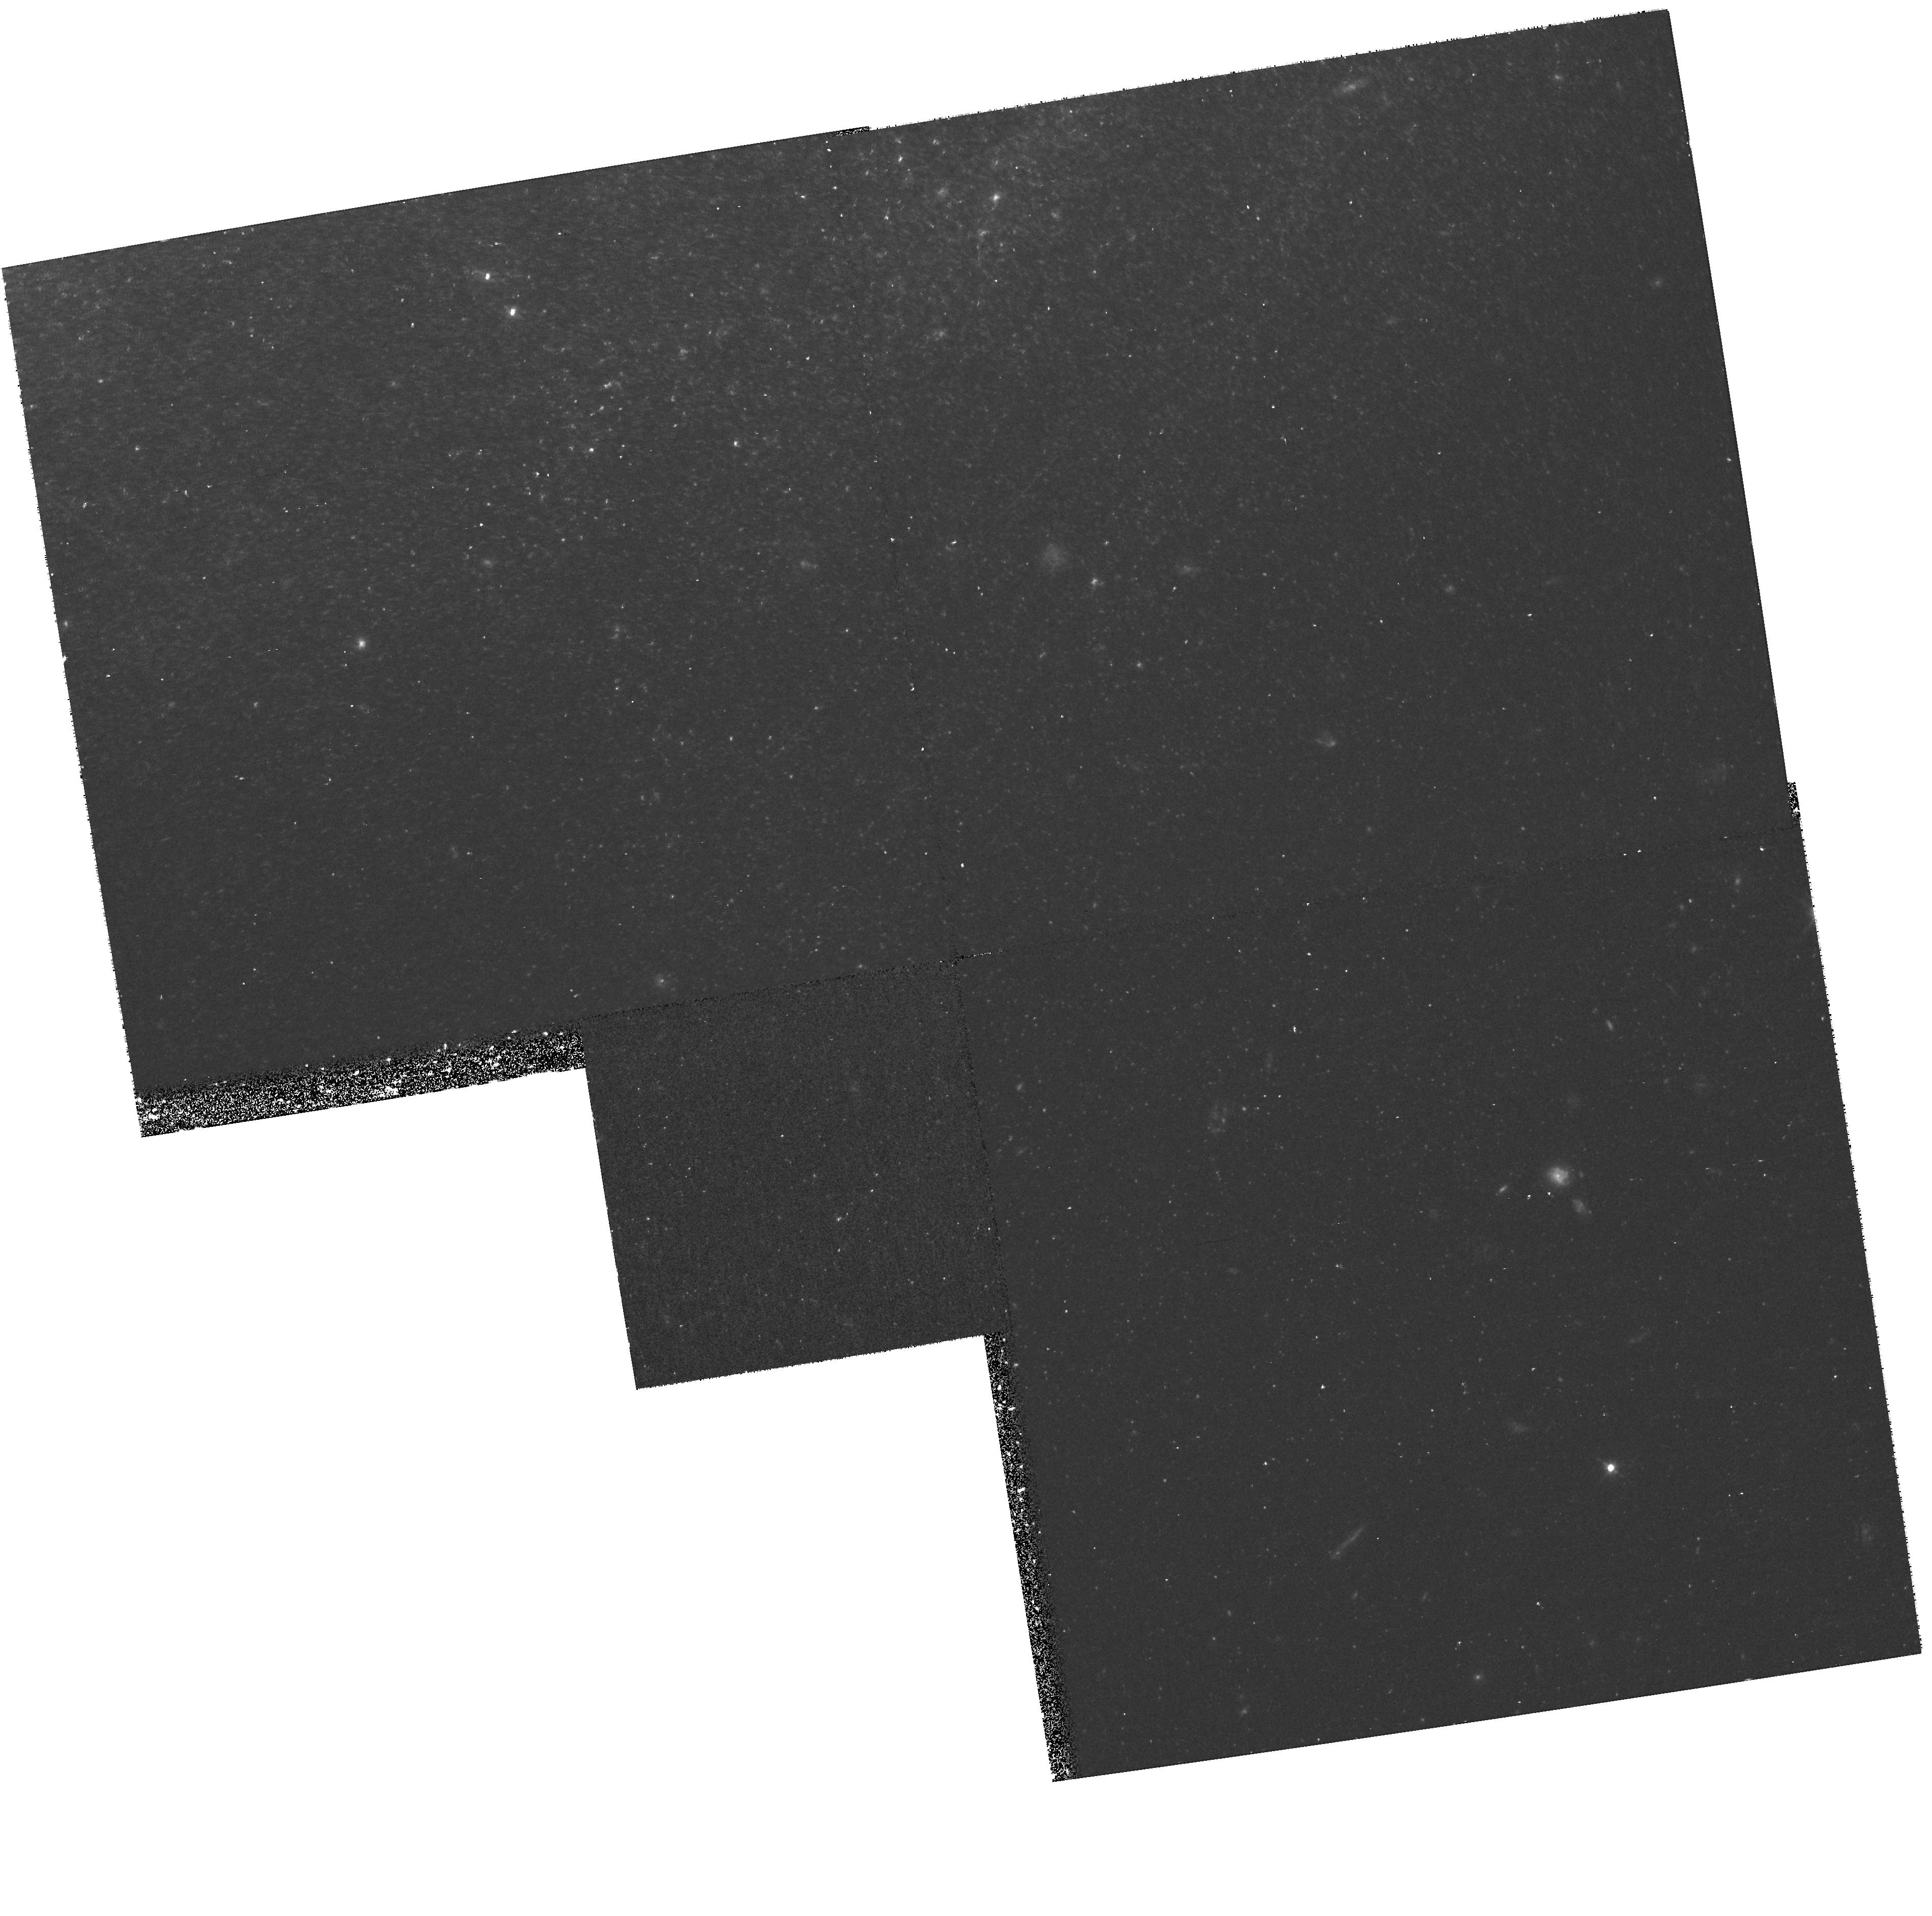
Target: IC4182-OFF
Instrument: WFPC2/PC
Filter: F555W
Exposure: 43 min
Observation ID: hst_8584_09_wfpc2_pc_f555w_u66w09

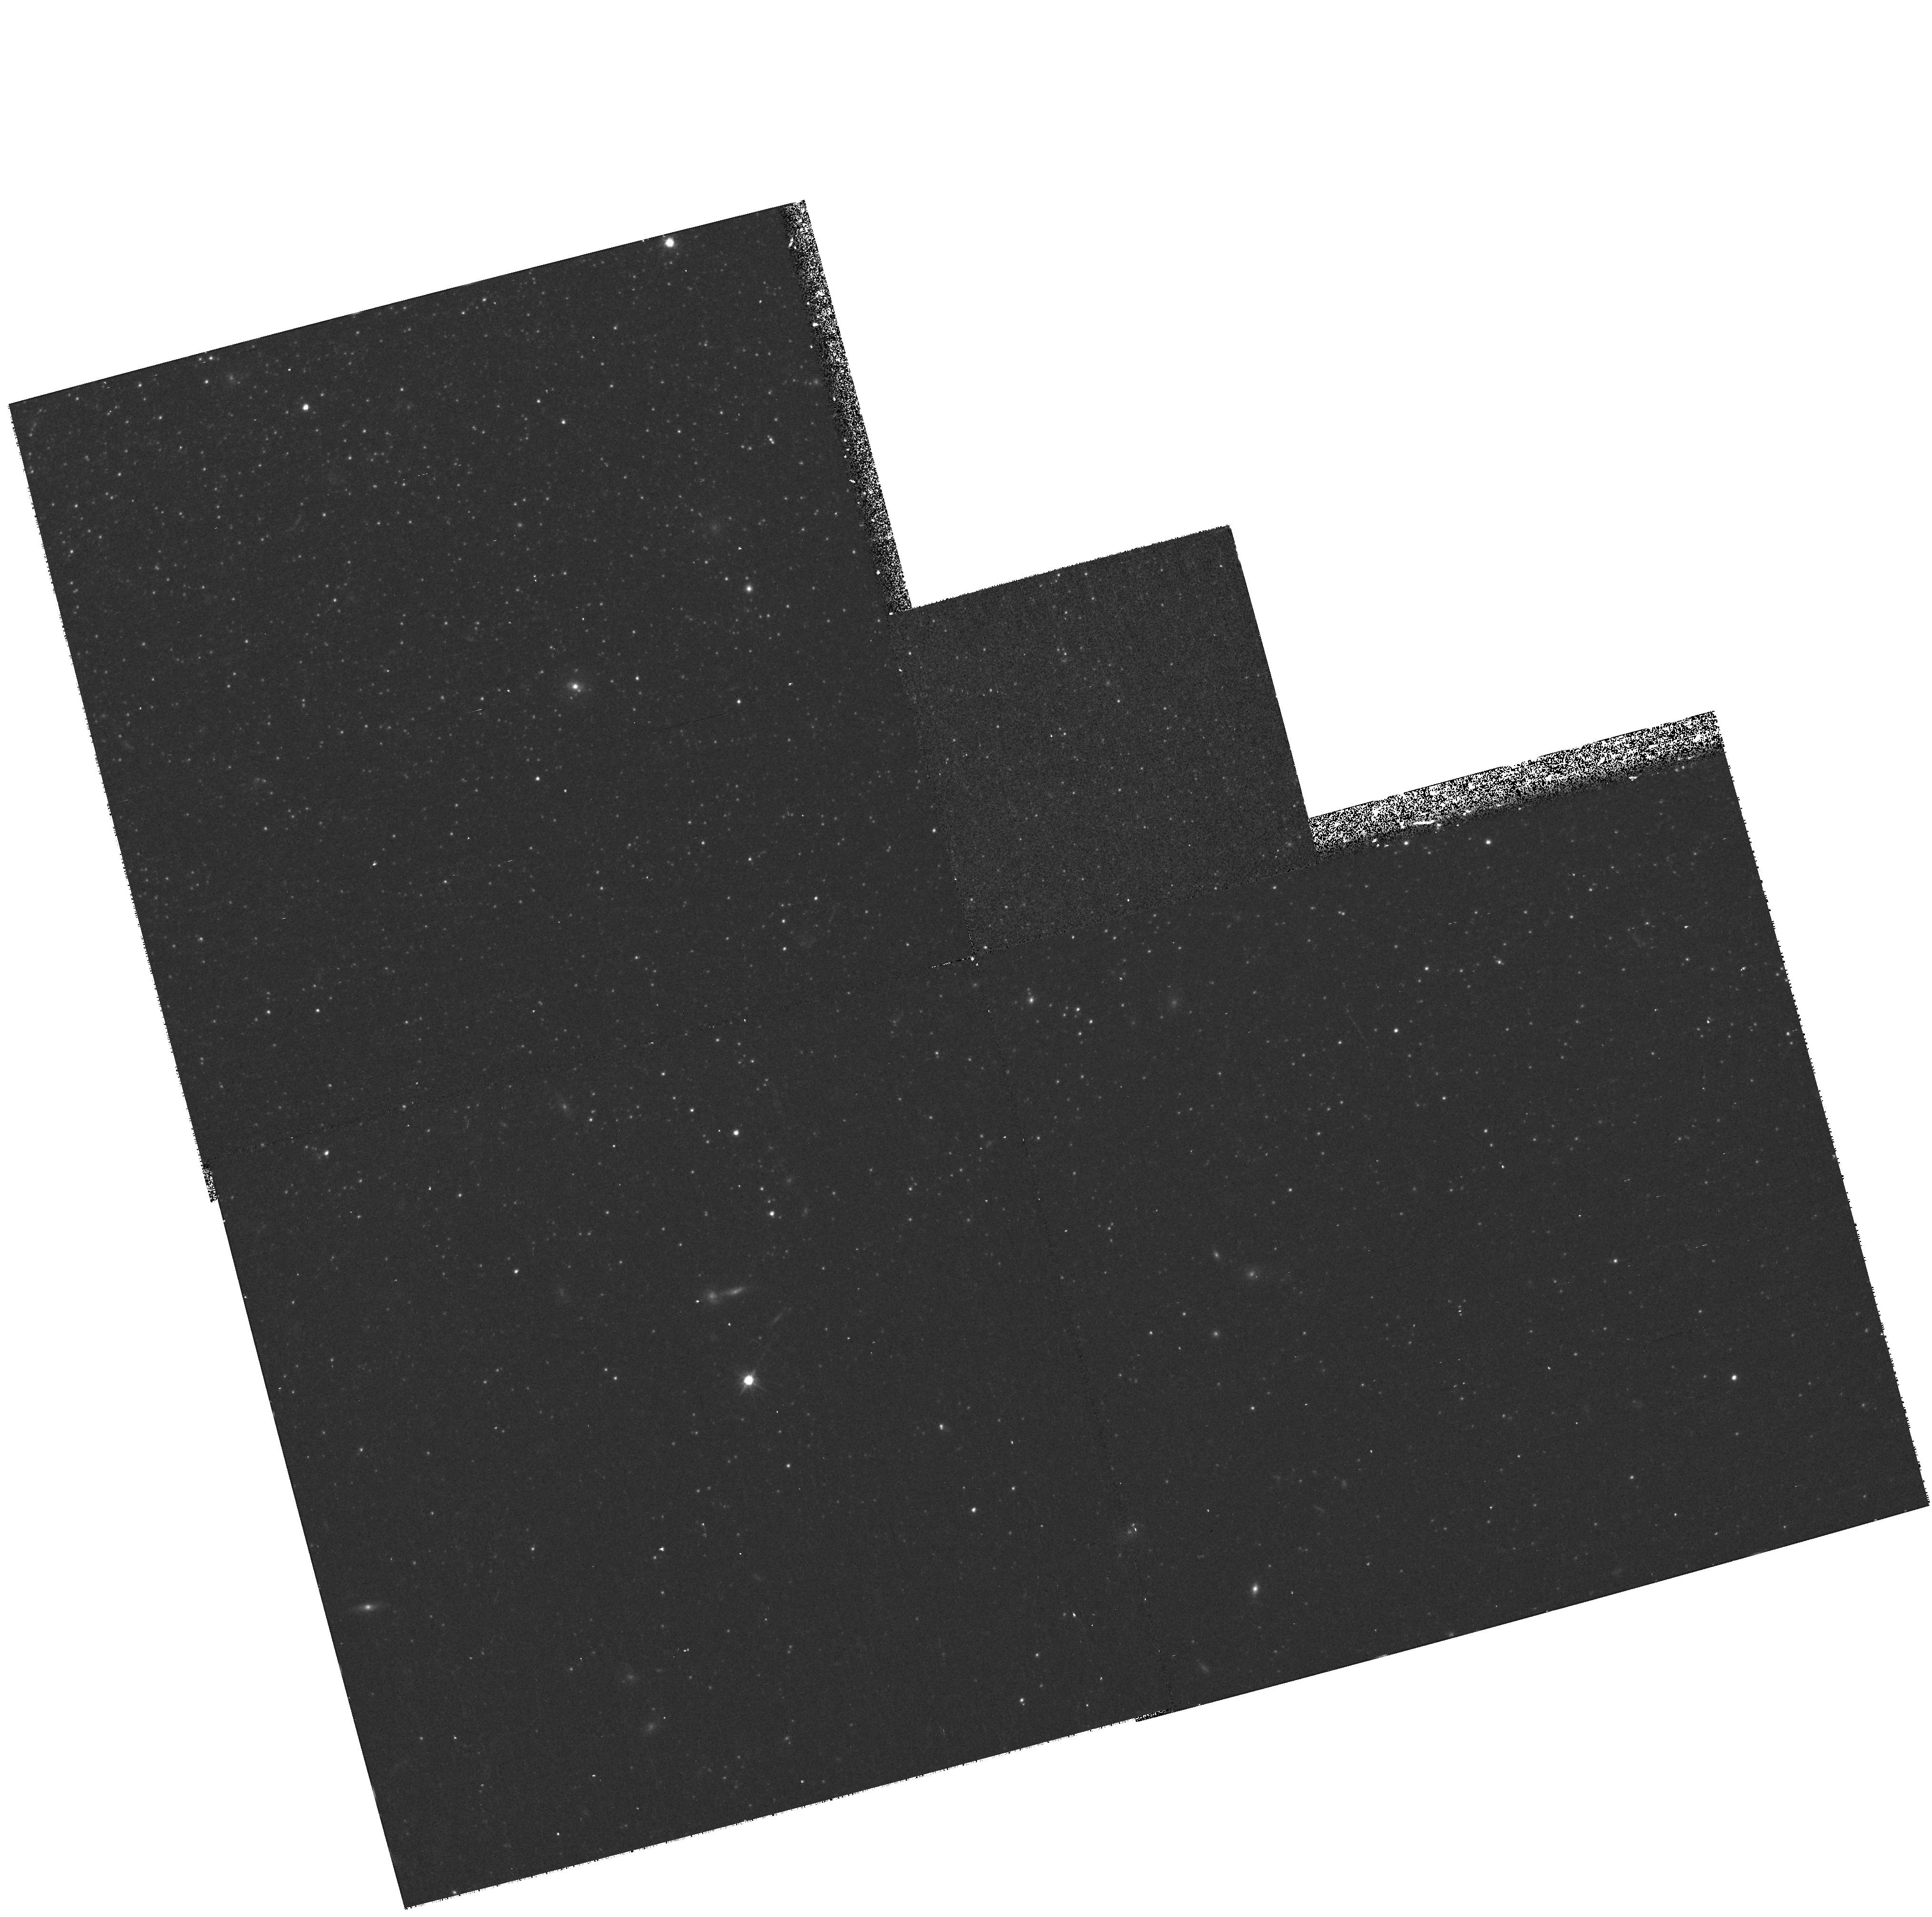
Target: NGC300-OFF
Instrument: WFPC2/PC
Filter: F814W
Exposure: 17 min
Observation ID: hst_8584_02_wfpc2_pc_f814w_u66w02

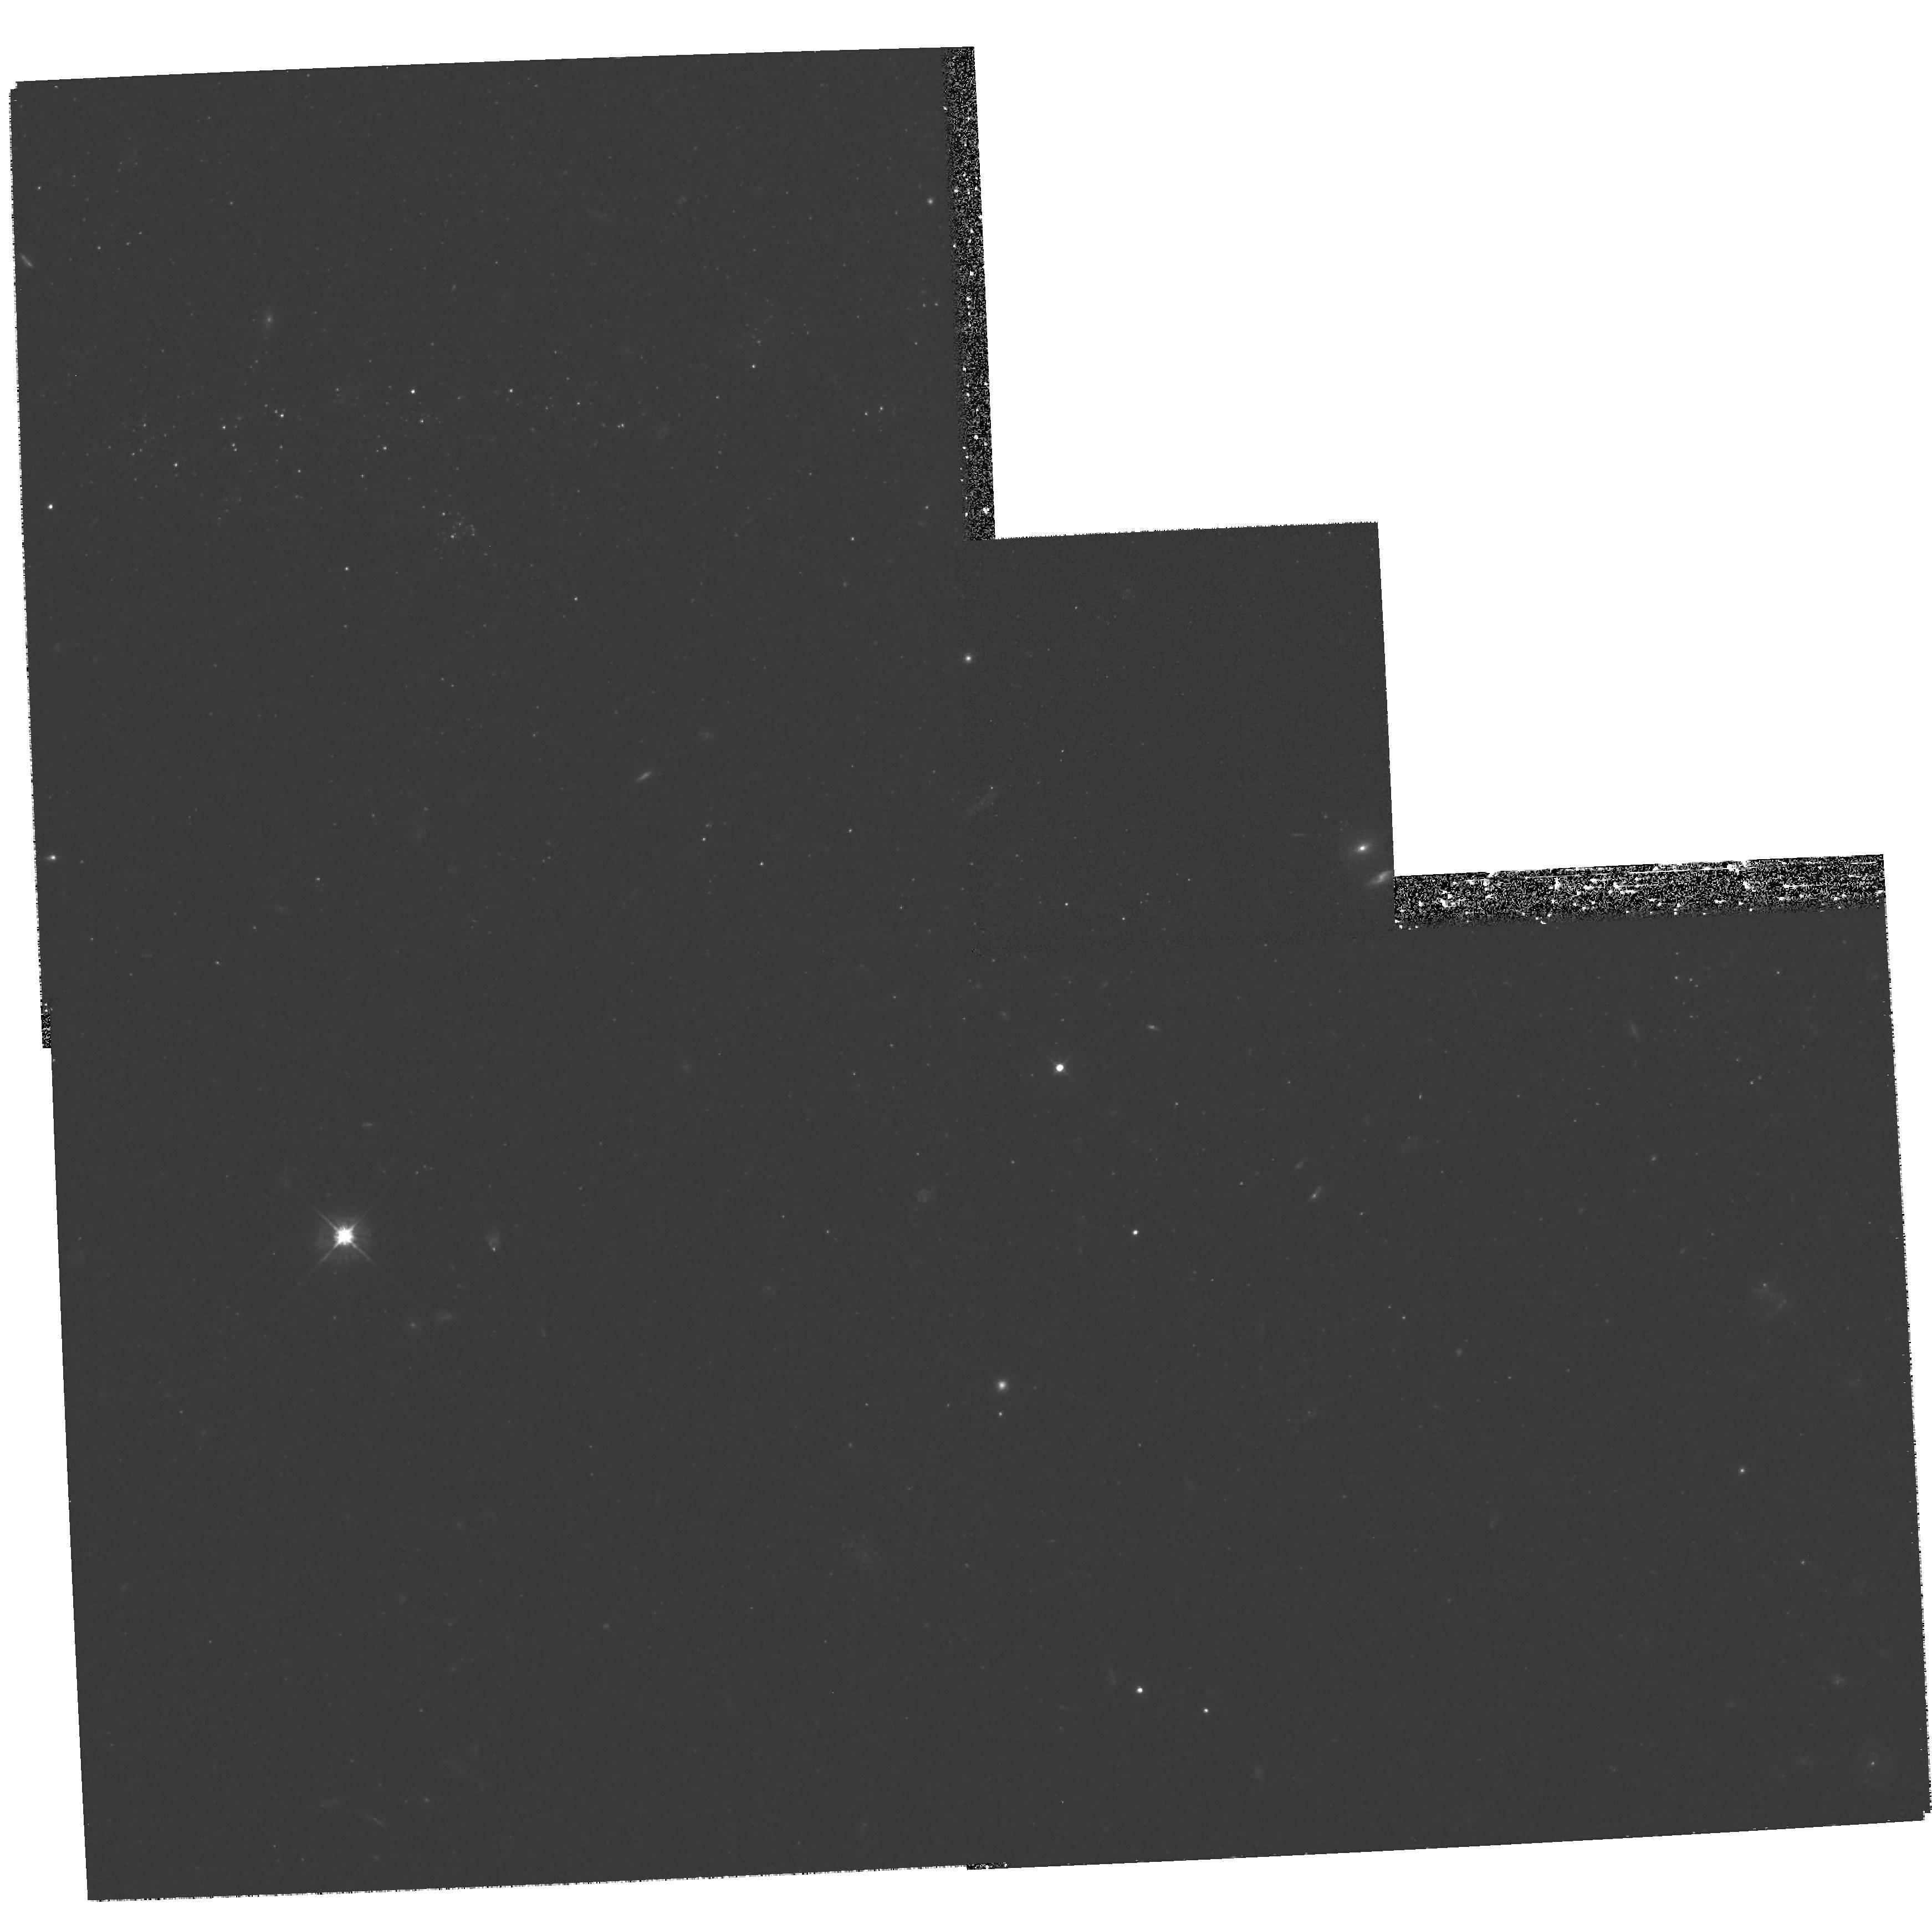
Target: NGC5457-OFF
Instrument: WFPC2/PC
Filter: F555W
Exposure: 1.5 h
Observation ID: hst_8584_07_wfpc2_pc_f555w_u66w07

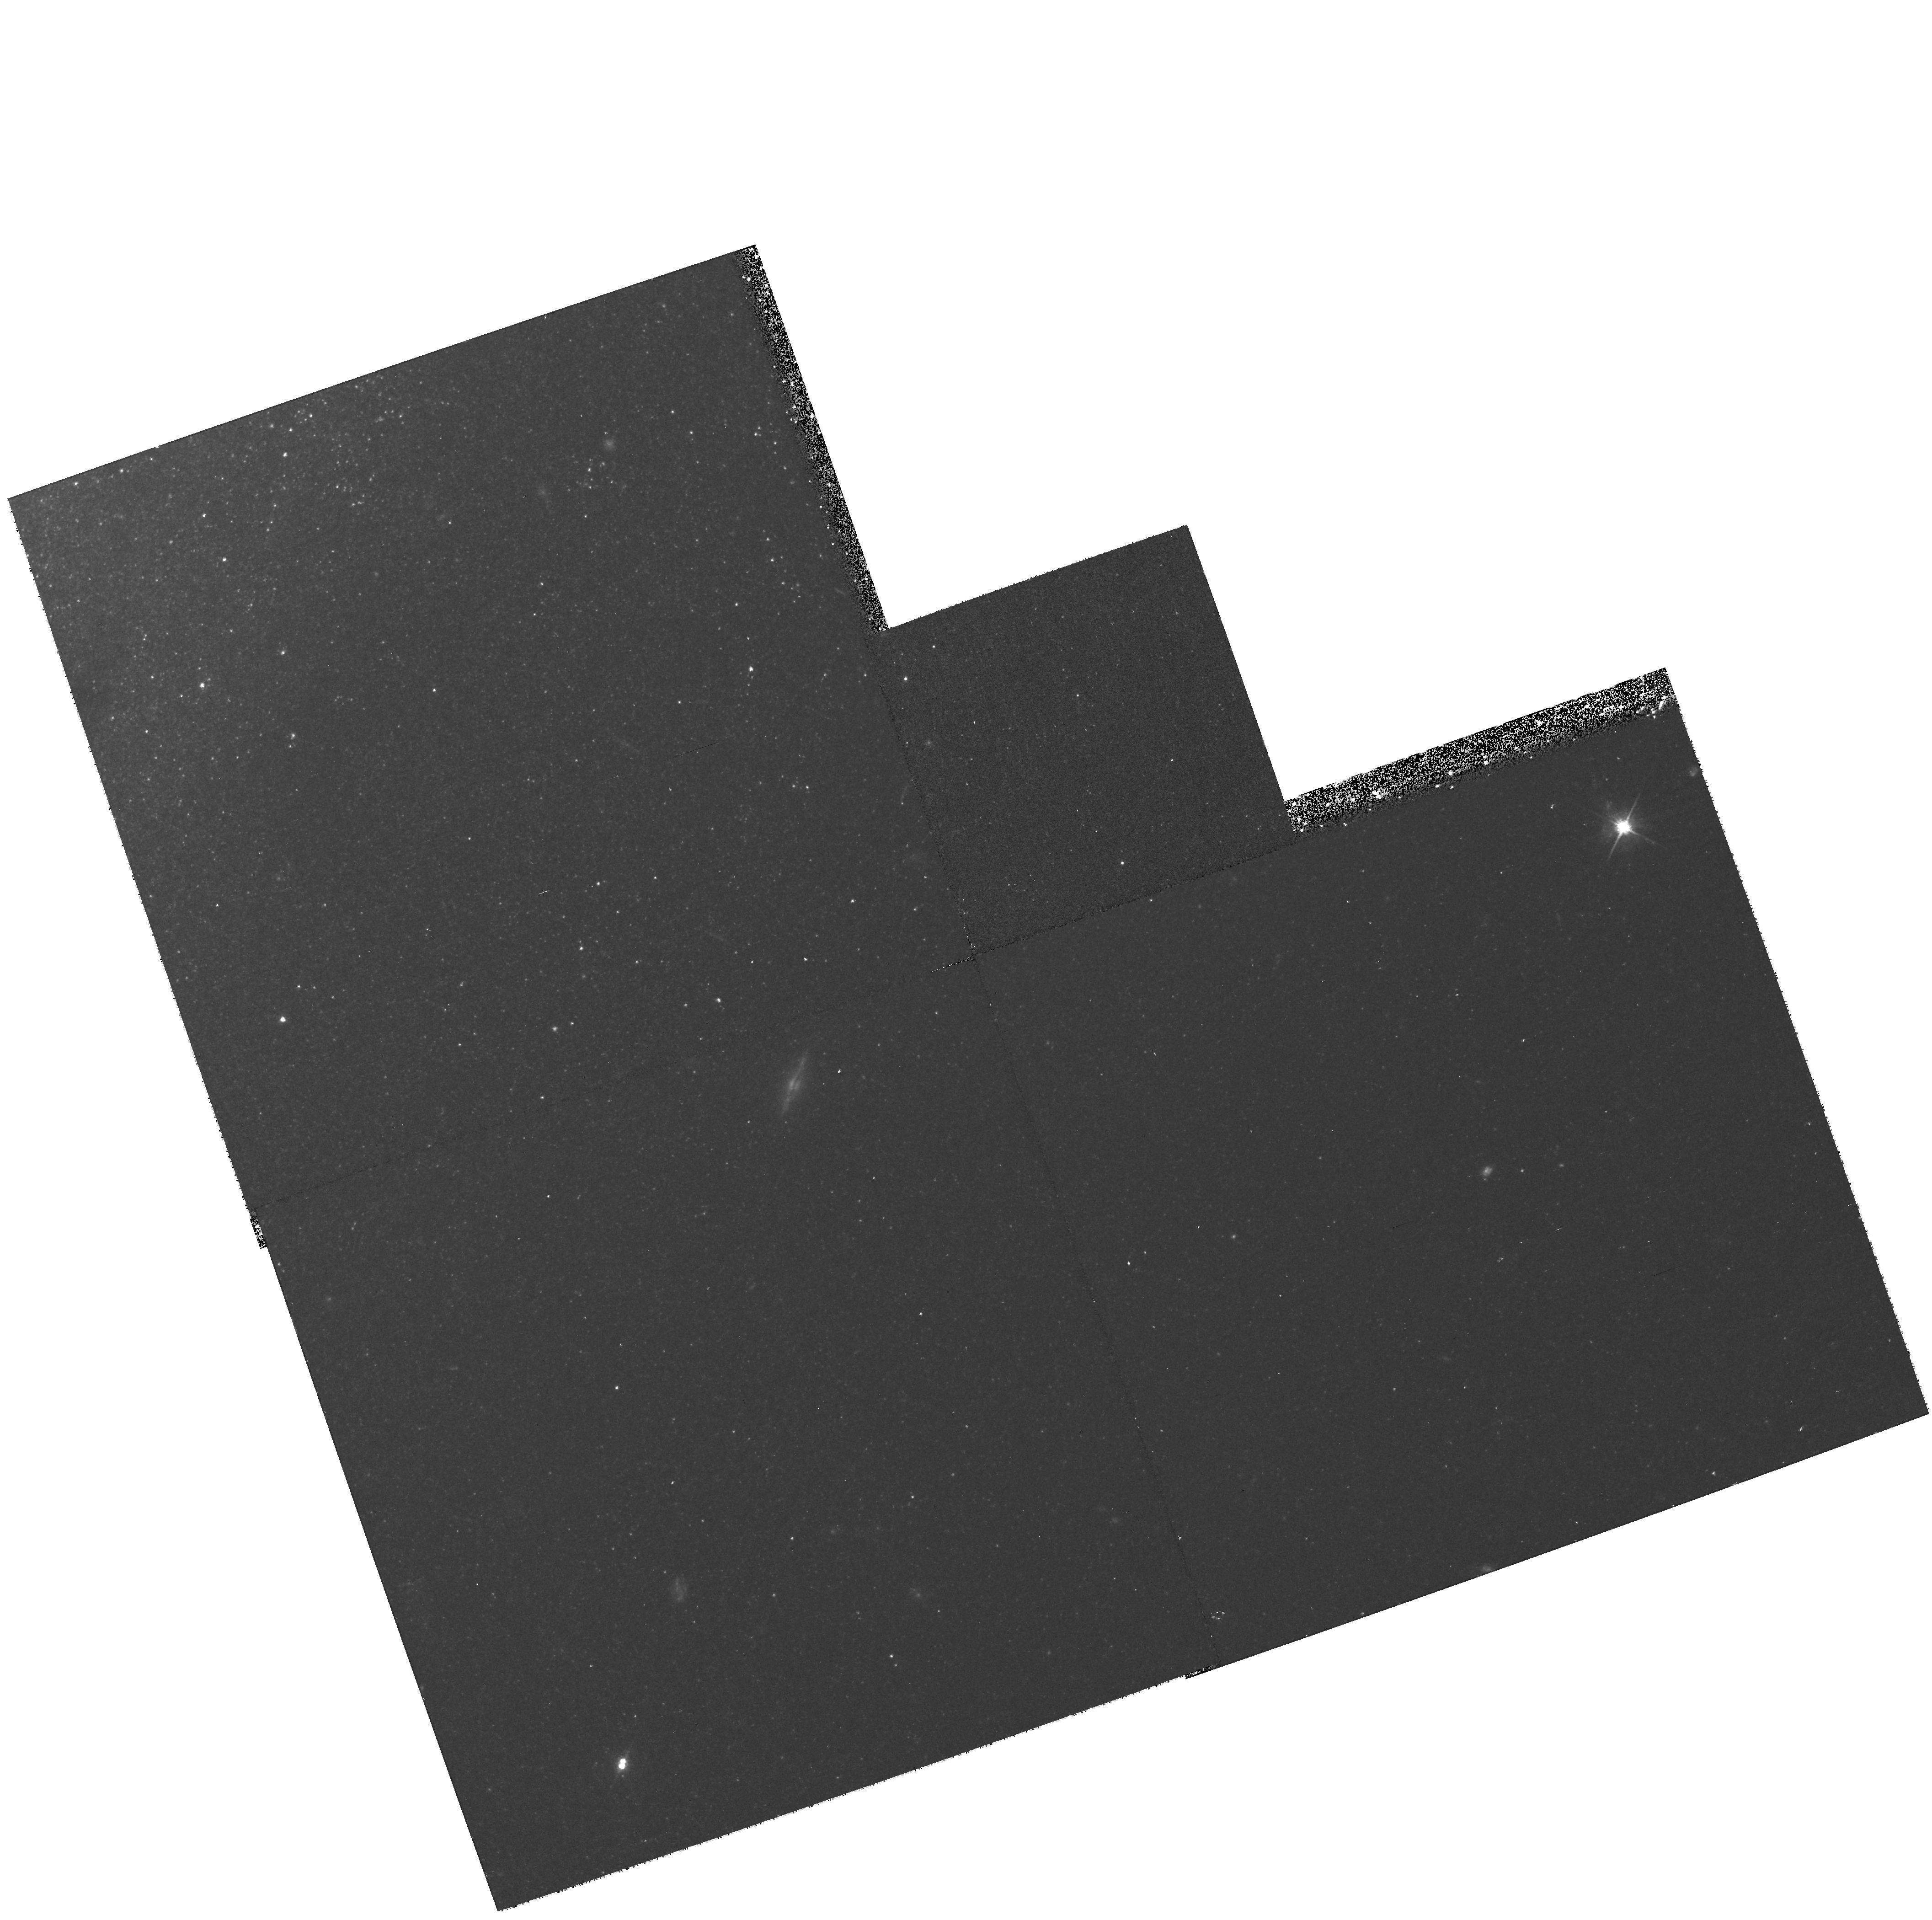
Target: NGC3031-OFF
Instrument: WFPC2/PC
Filter: F555W
Exposure: 37 min
Observation ID: hst_8584_01_wfpc2_pc_f555w_u66w01

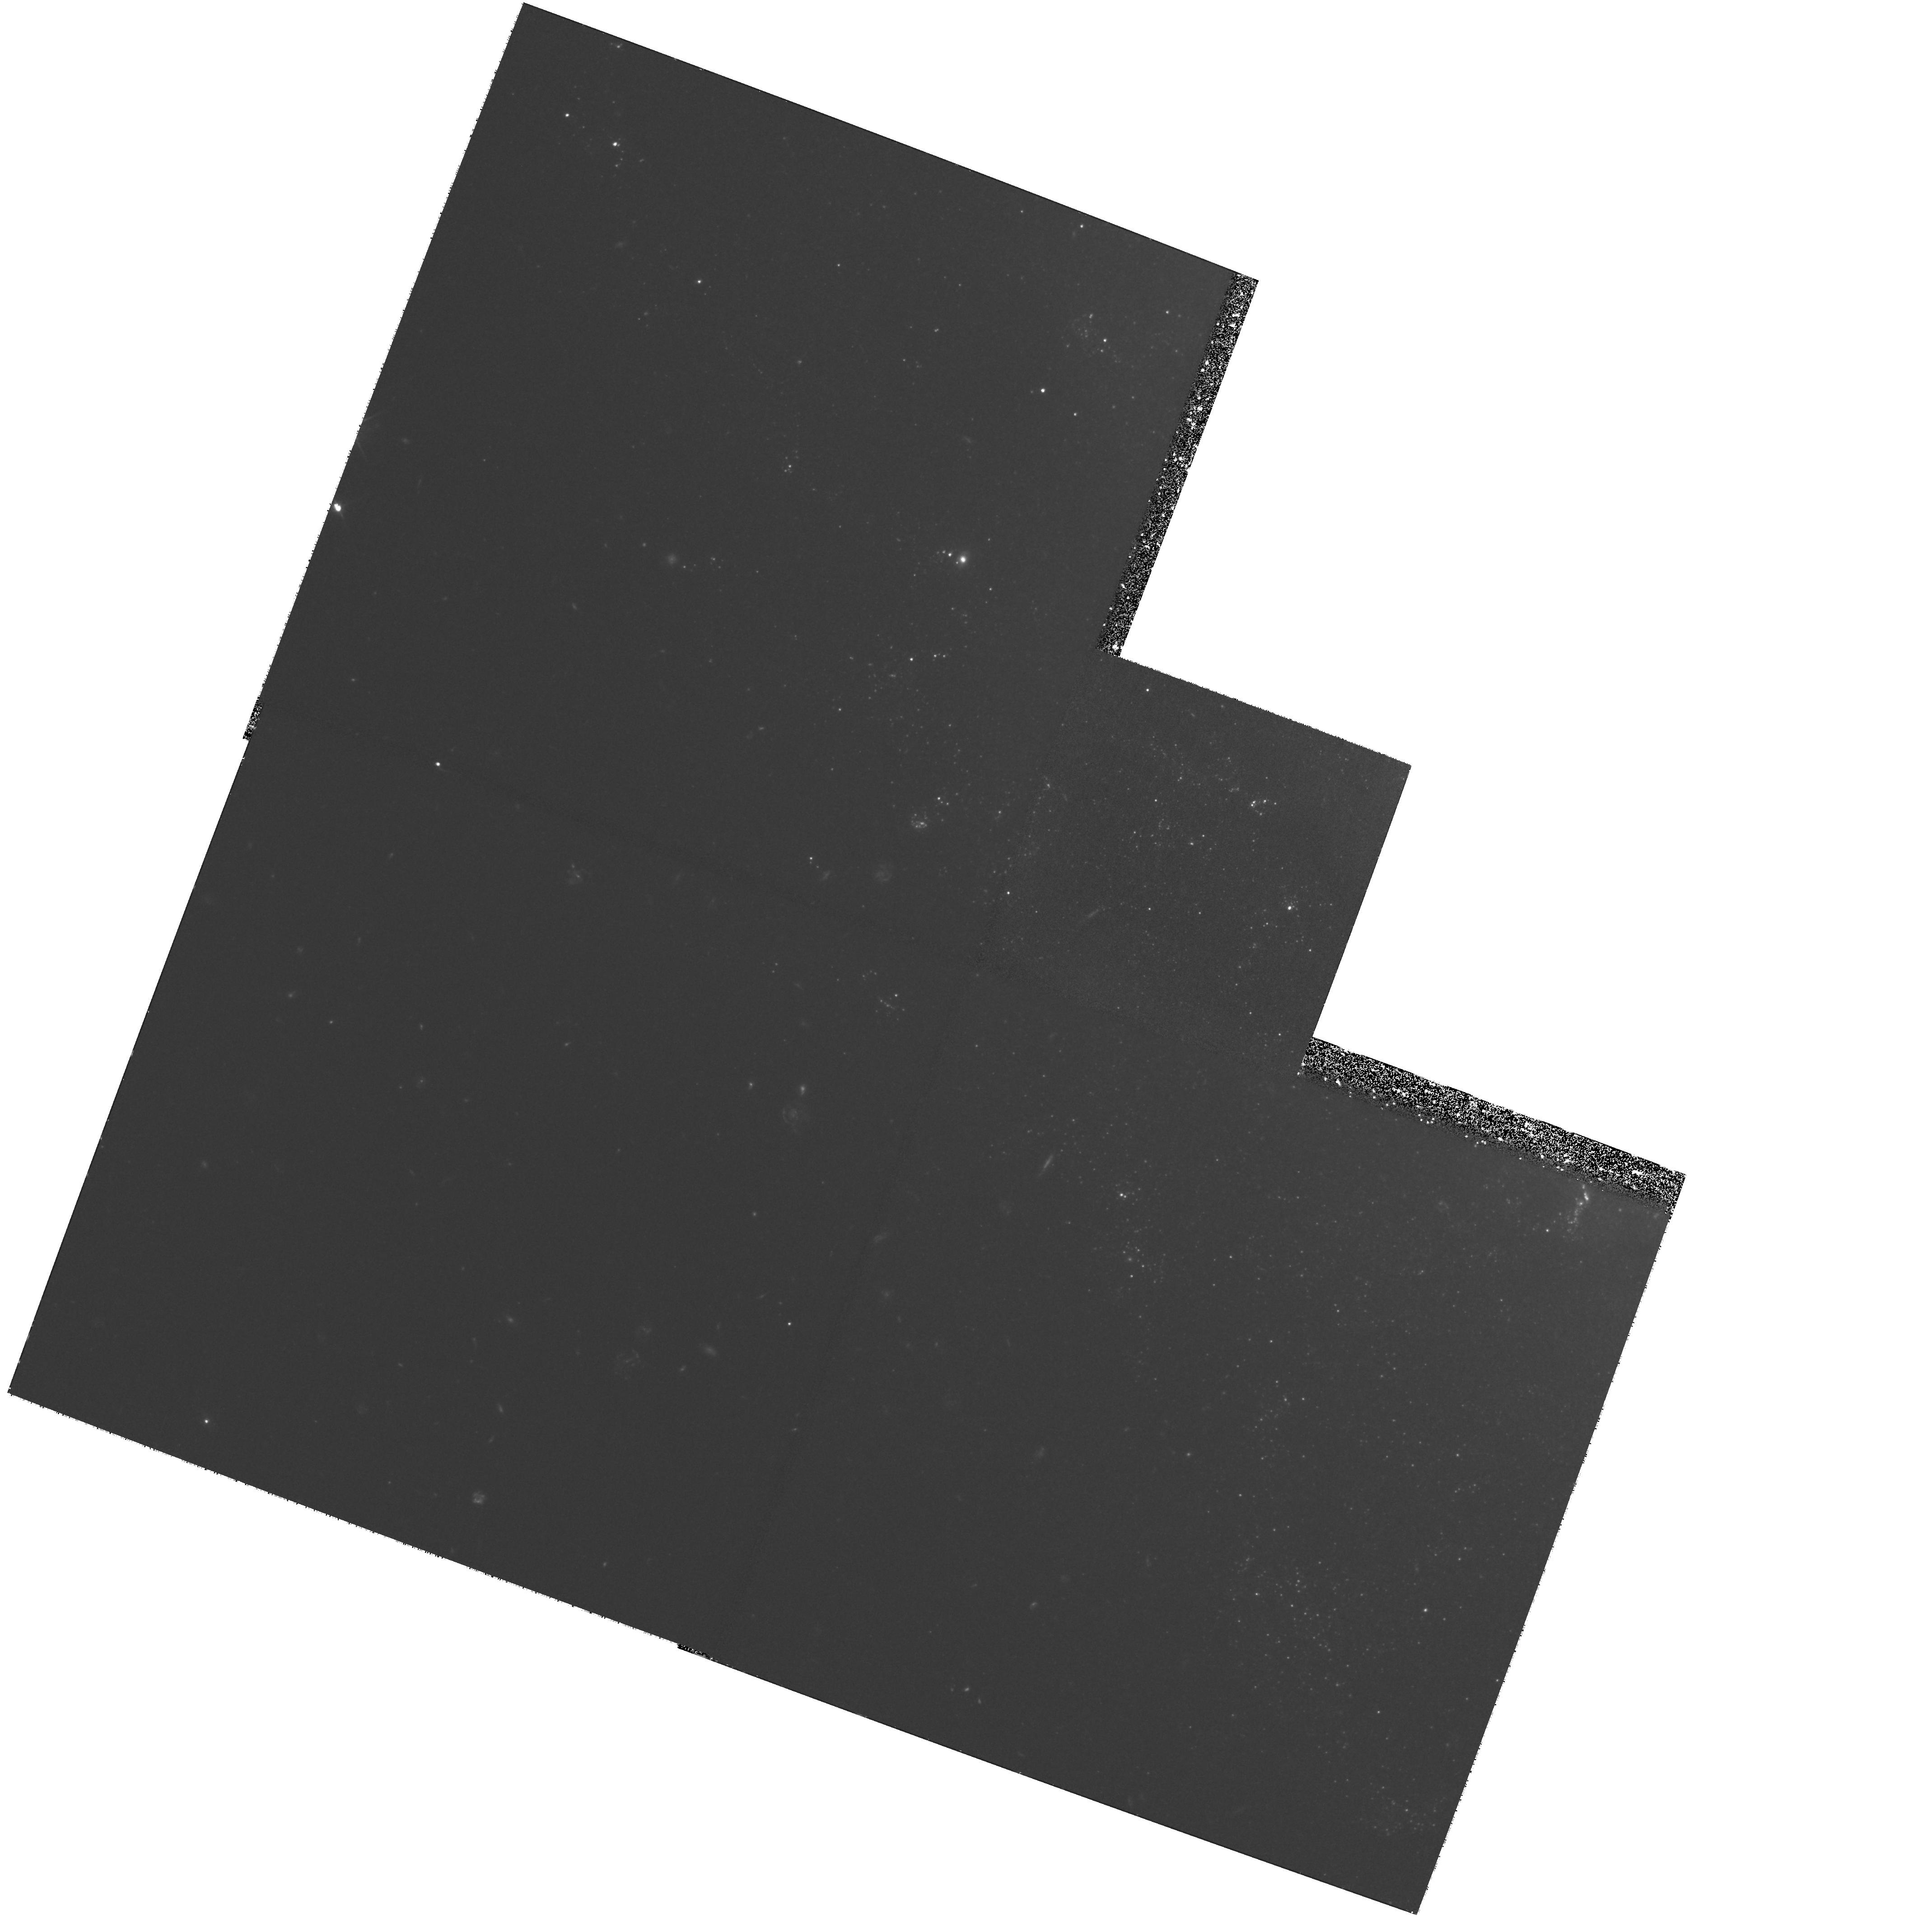
Target: NGC3351-OFF
Instrument: WFPC2/PC
Filter: F555W
Exposure: 2.8 h
Observation ID: hst_8584_03_wfpc2_pc_f555w_u66w03

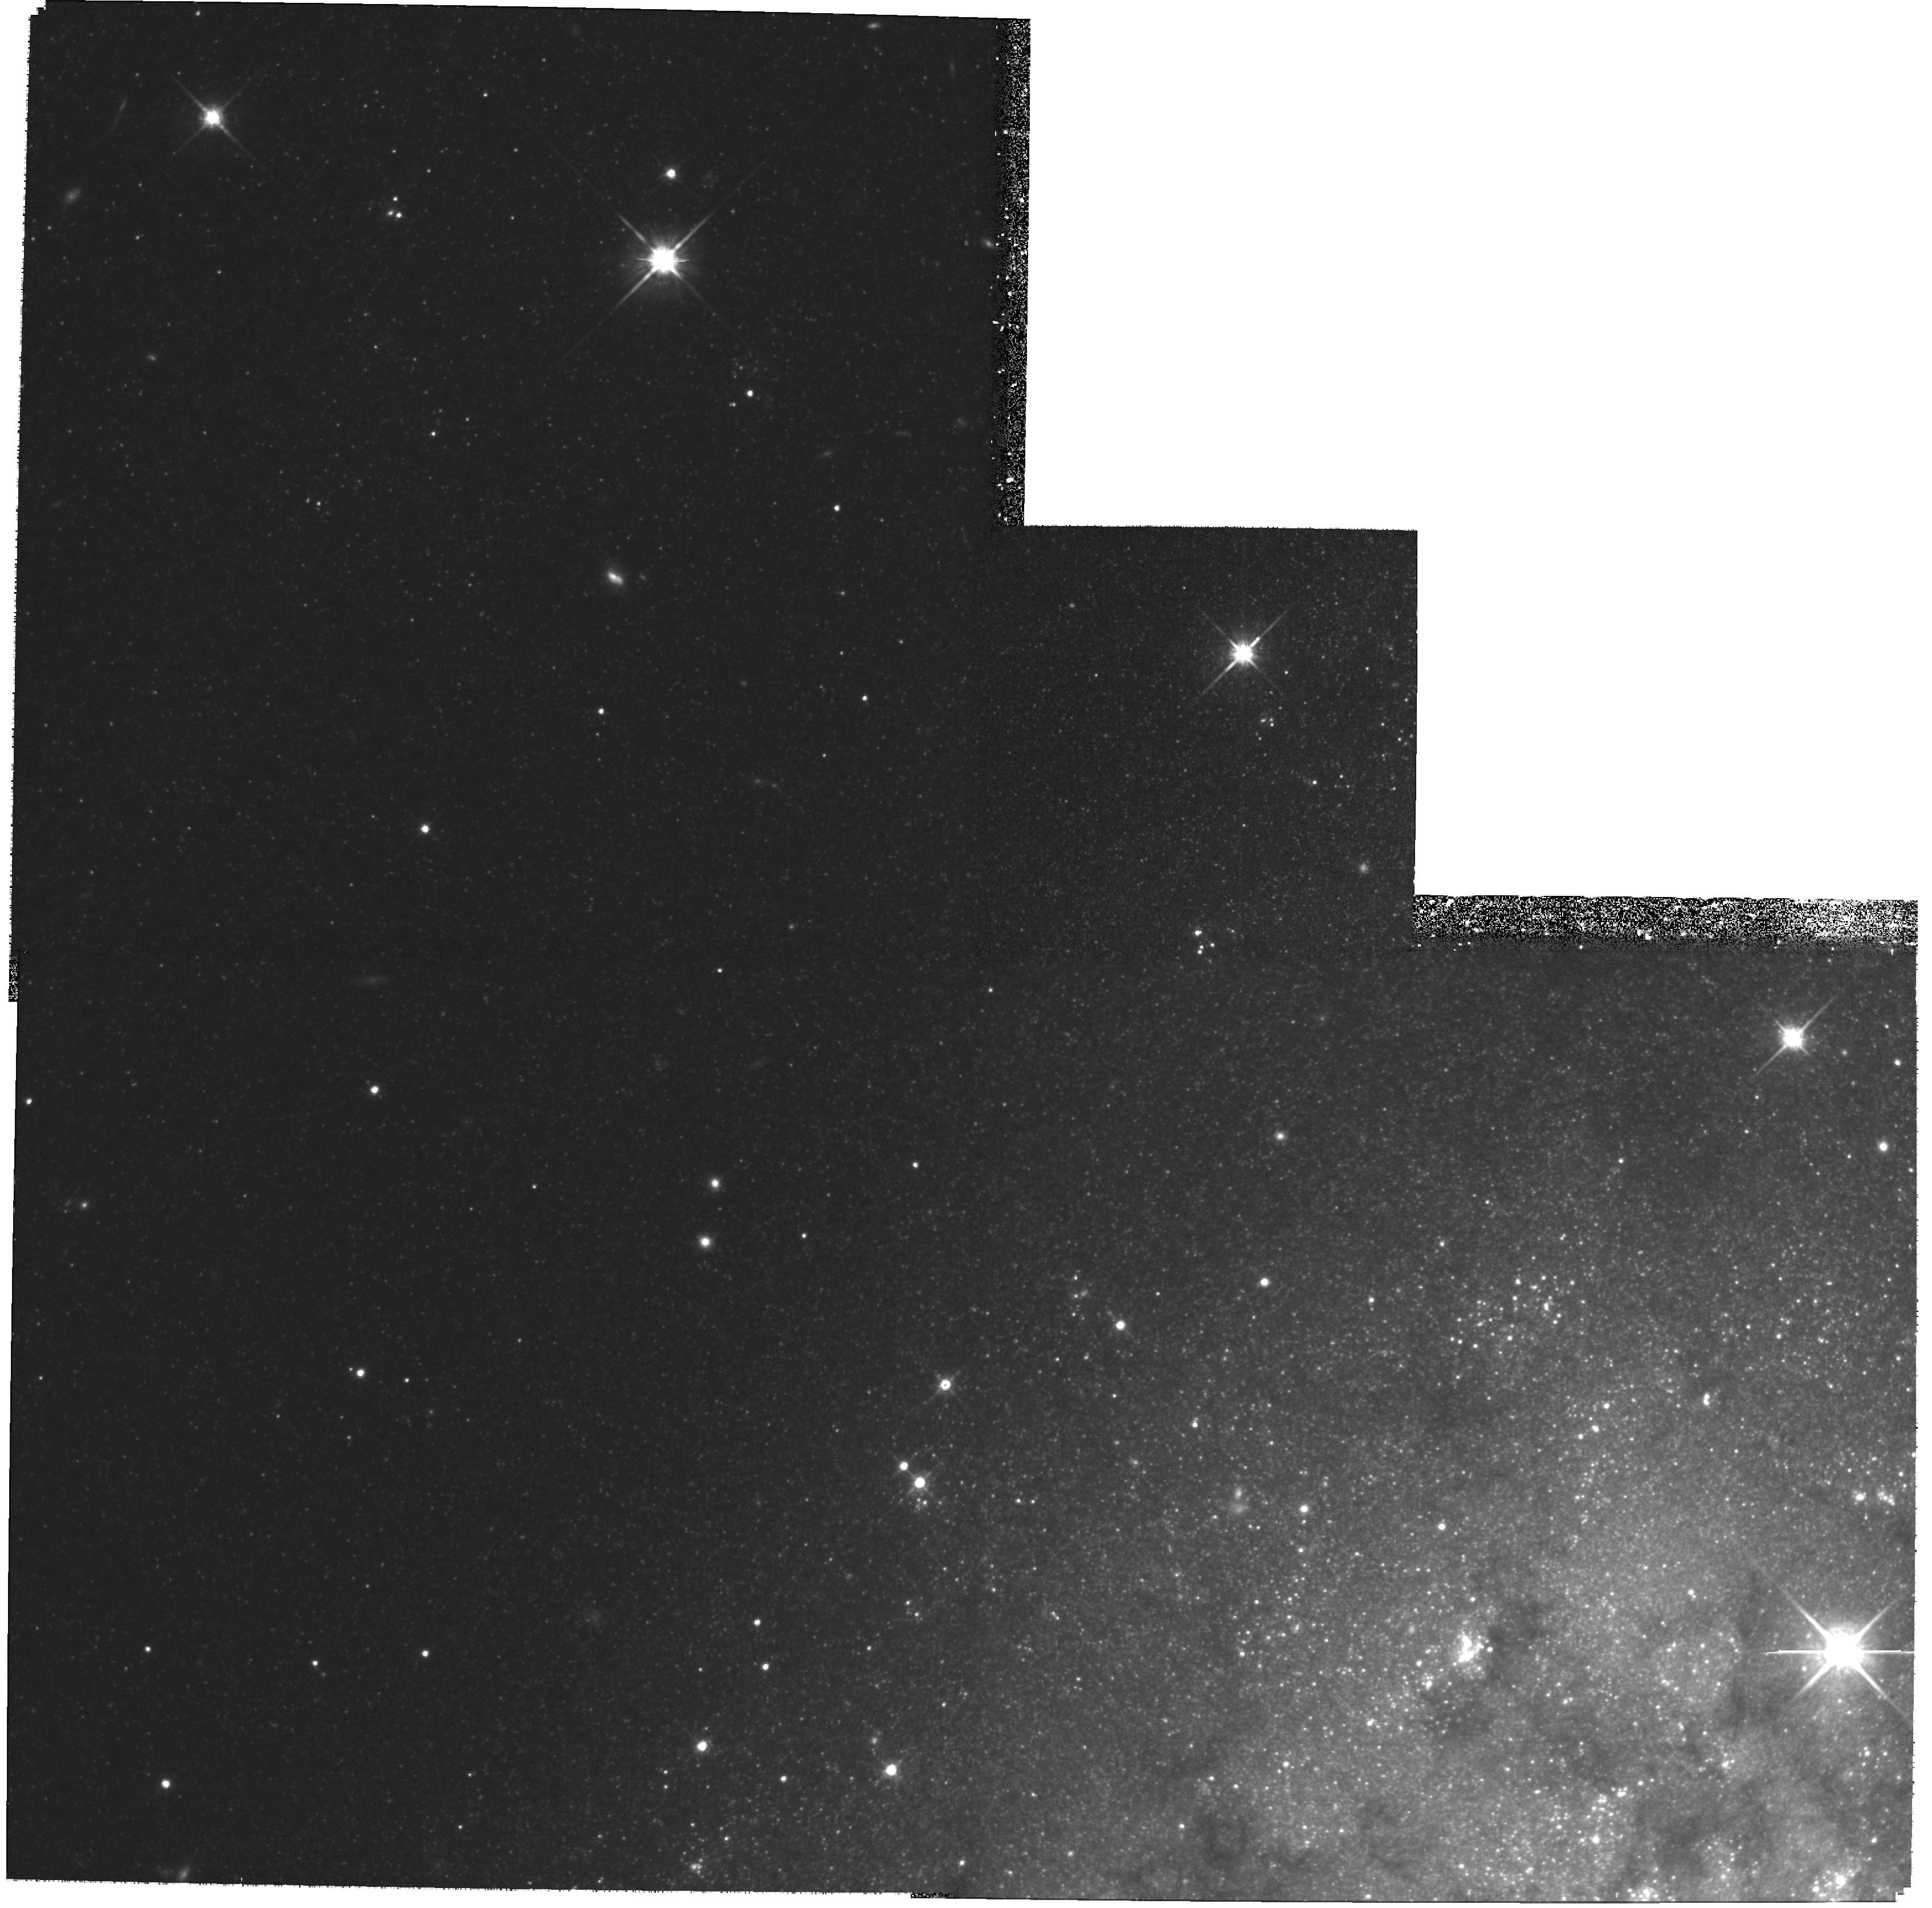
Target: NGC3621-OFF
Instrument: WFPC2/PC
Filter: F814W
Exposure: 2.2 h
Observation ID: hst_8584_11_wfpc2_pc_f814w_u66w11

Calibrating the Metallicity Dependence of the Cepheid PL Relation (PI: Kennicutt, Robert C.)

Uncertainty in the metal abundance dependence of the Cepheid PL relation remains as one of the largest sources of systematic error in the Cepheid distance scale and in the extragalactic distance scale as a whole. We propose to directly test and calibrate the metallicity dependence of the PL relation, by obtaining independent Pop II based distances to a sample of 6 Cepheid host galaxies with (Cepheid) metal abundances (0.2--2 Z_\odot), using the tip of the red giant branch (TRGB) method. The TRGB method offers the optimal combination of precision and metallicity insensitivity for this test. When combined with currently available Cepheid and TRGB distances, these data will provide: (1) A robust empirical calibration of the Cepheid metallicity dependence; (2) Hard limits on the systematic error in H_0 from metallicity effects; (3) Empirical constraints on theoretical models of Cepheids; (4) Tight limits on other systematic errors in Cepheid distances as functions of distance, stellar crowding, and extinction; (5) A valuable Pop II based cross- check on the zeropoint of the Pop I distance ladder.